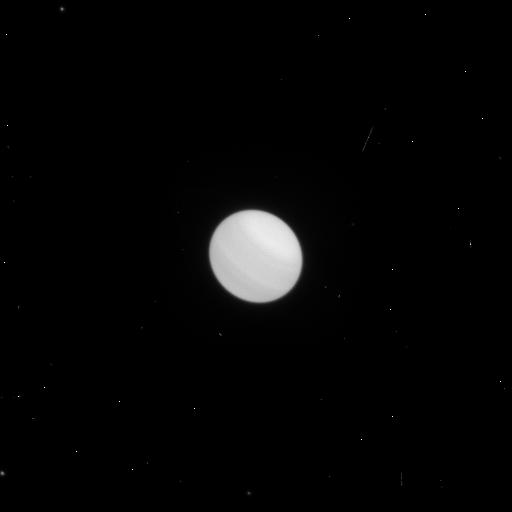
Target: URANUS-MAPS. Instrument: WFC3/UVIS. Filter: F658N. Exposure: 1 min. Observation ID: icpf06tkq

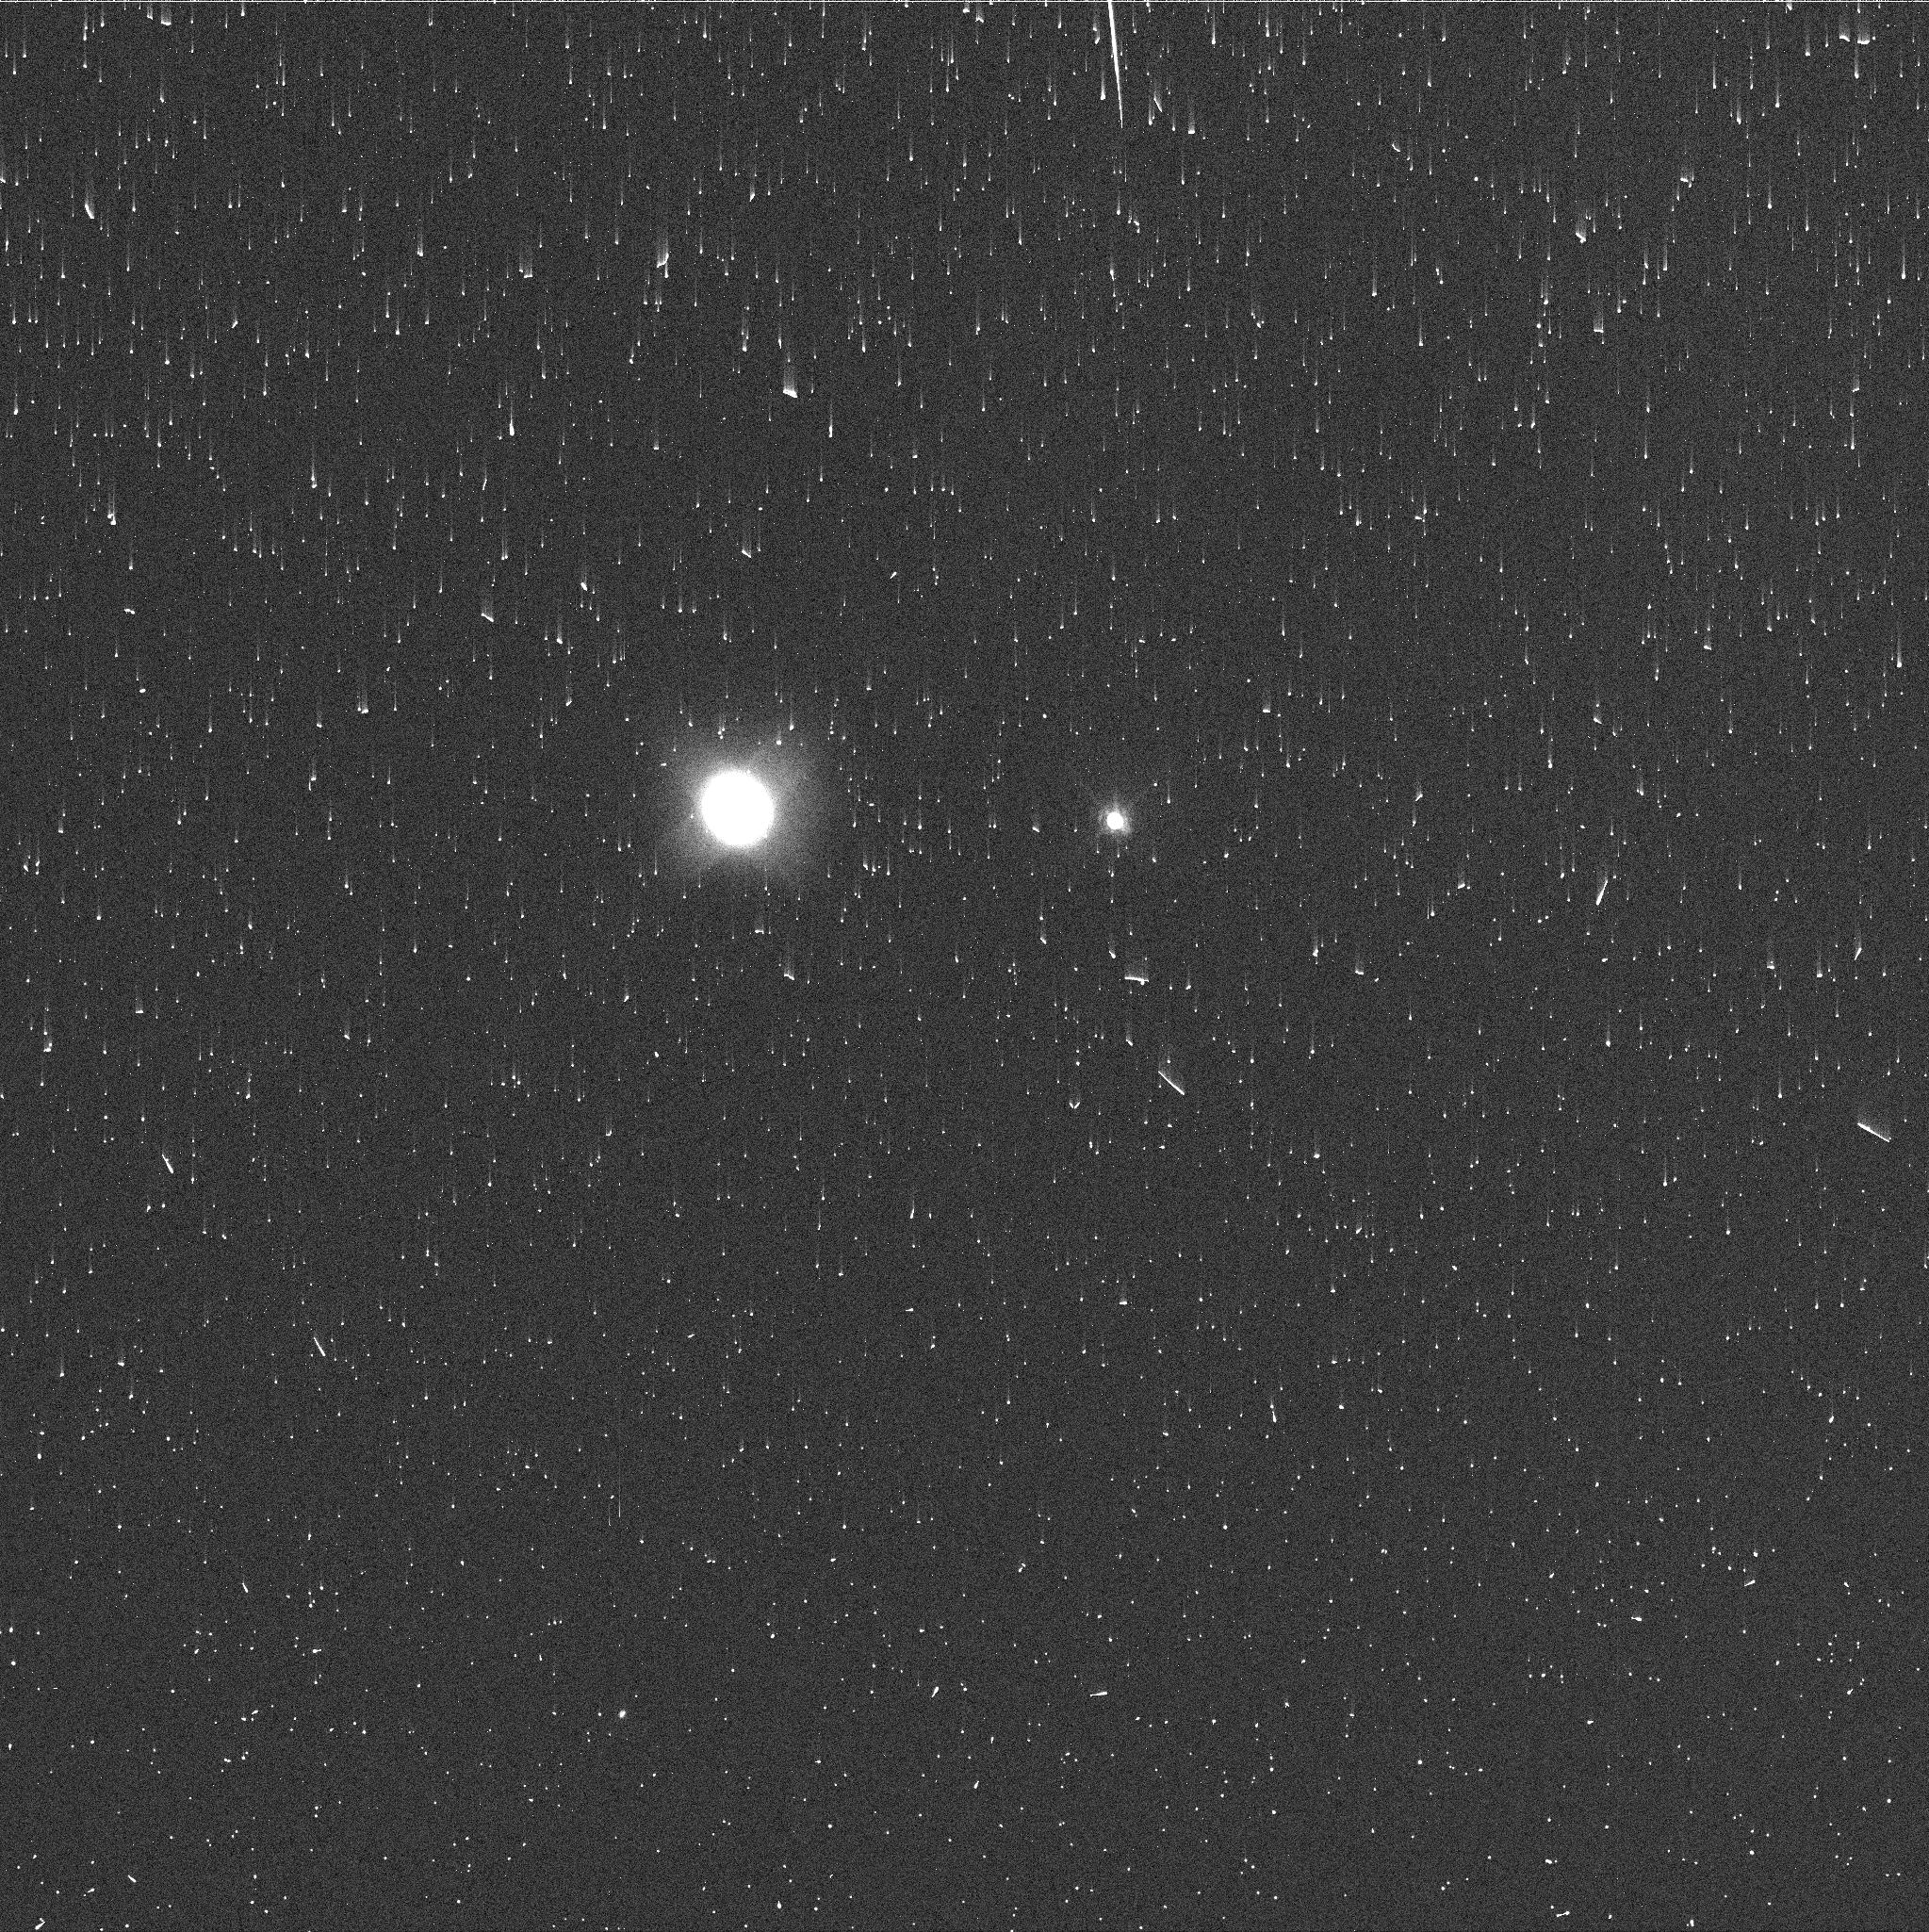
Target: NEPTUNE-MAPS. Instrument: WFC3/UVIS. Filter: FQ727N. Exposure: 2 min. Observation ID: icpf31ioq

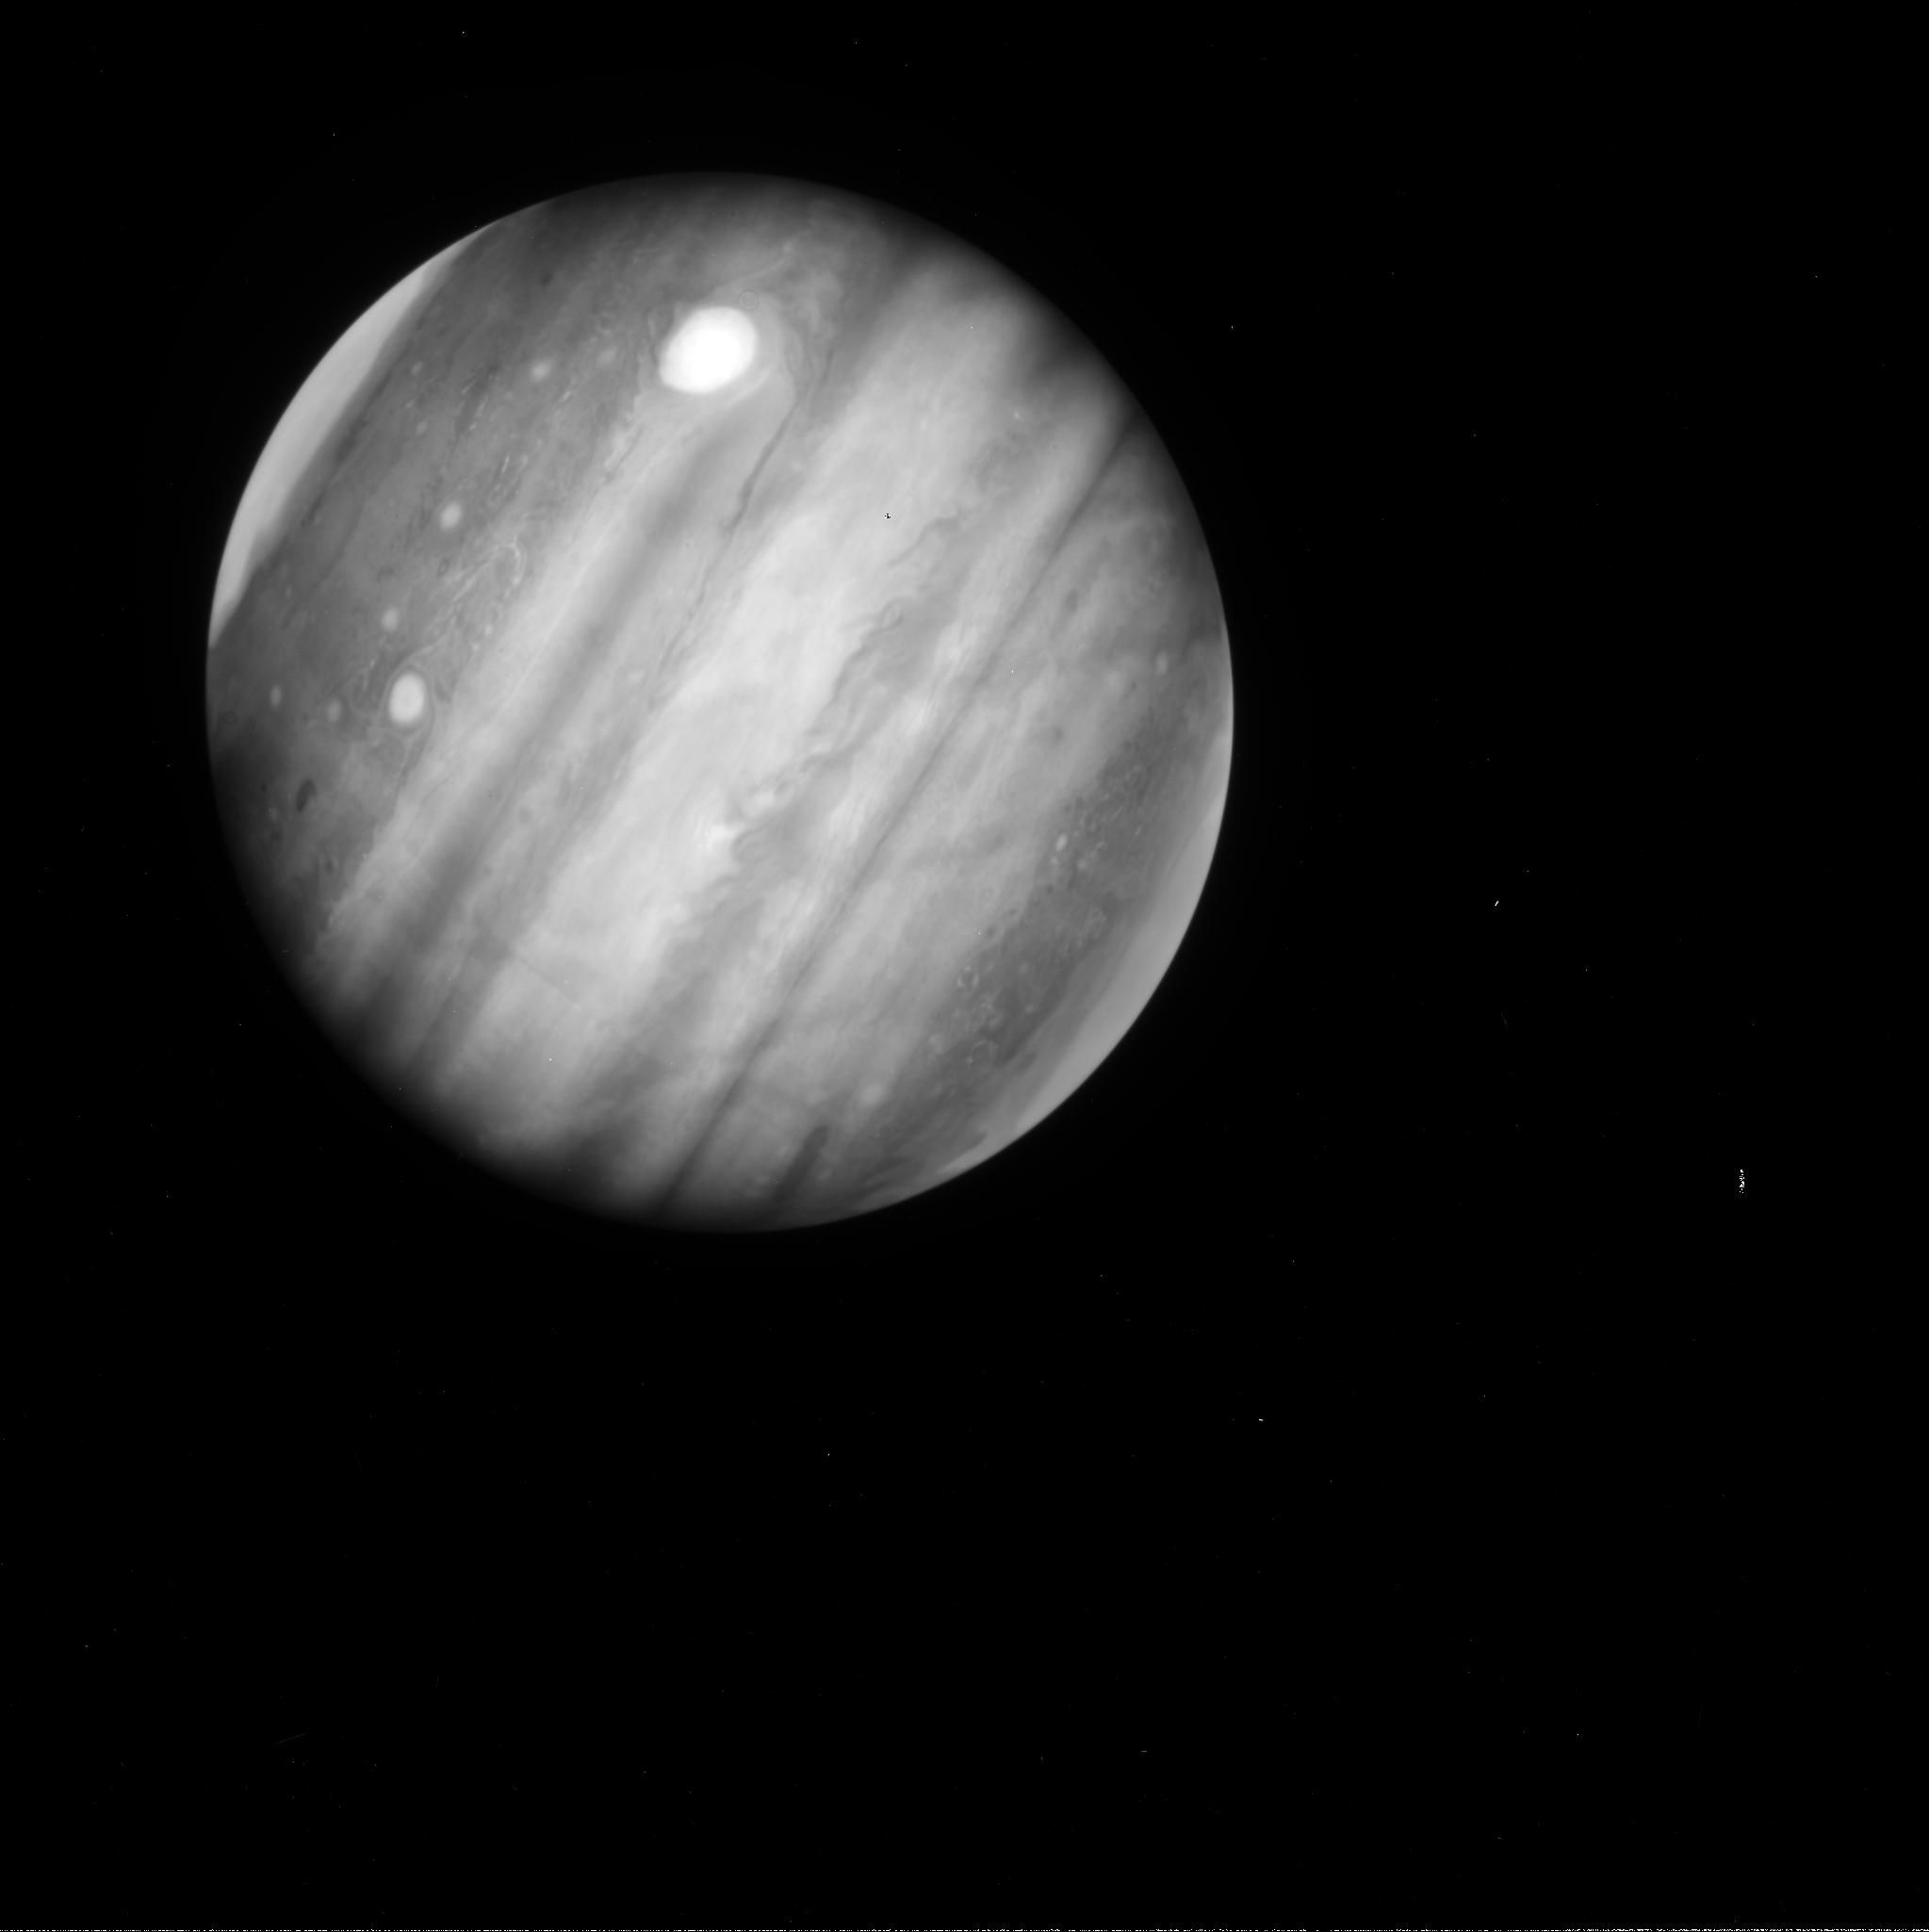
Target: JUPITER-MAPS. Instrument: WFC3/UVIS. Filter: FQ889N. Exposure: 1 min. Observation ID: icpf24hdq

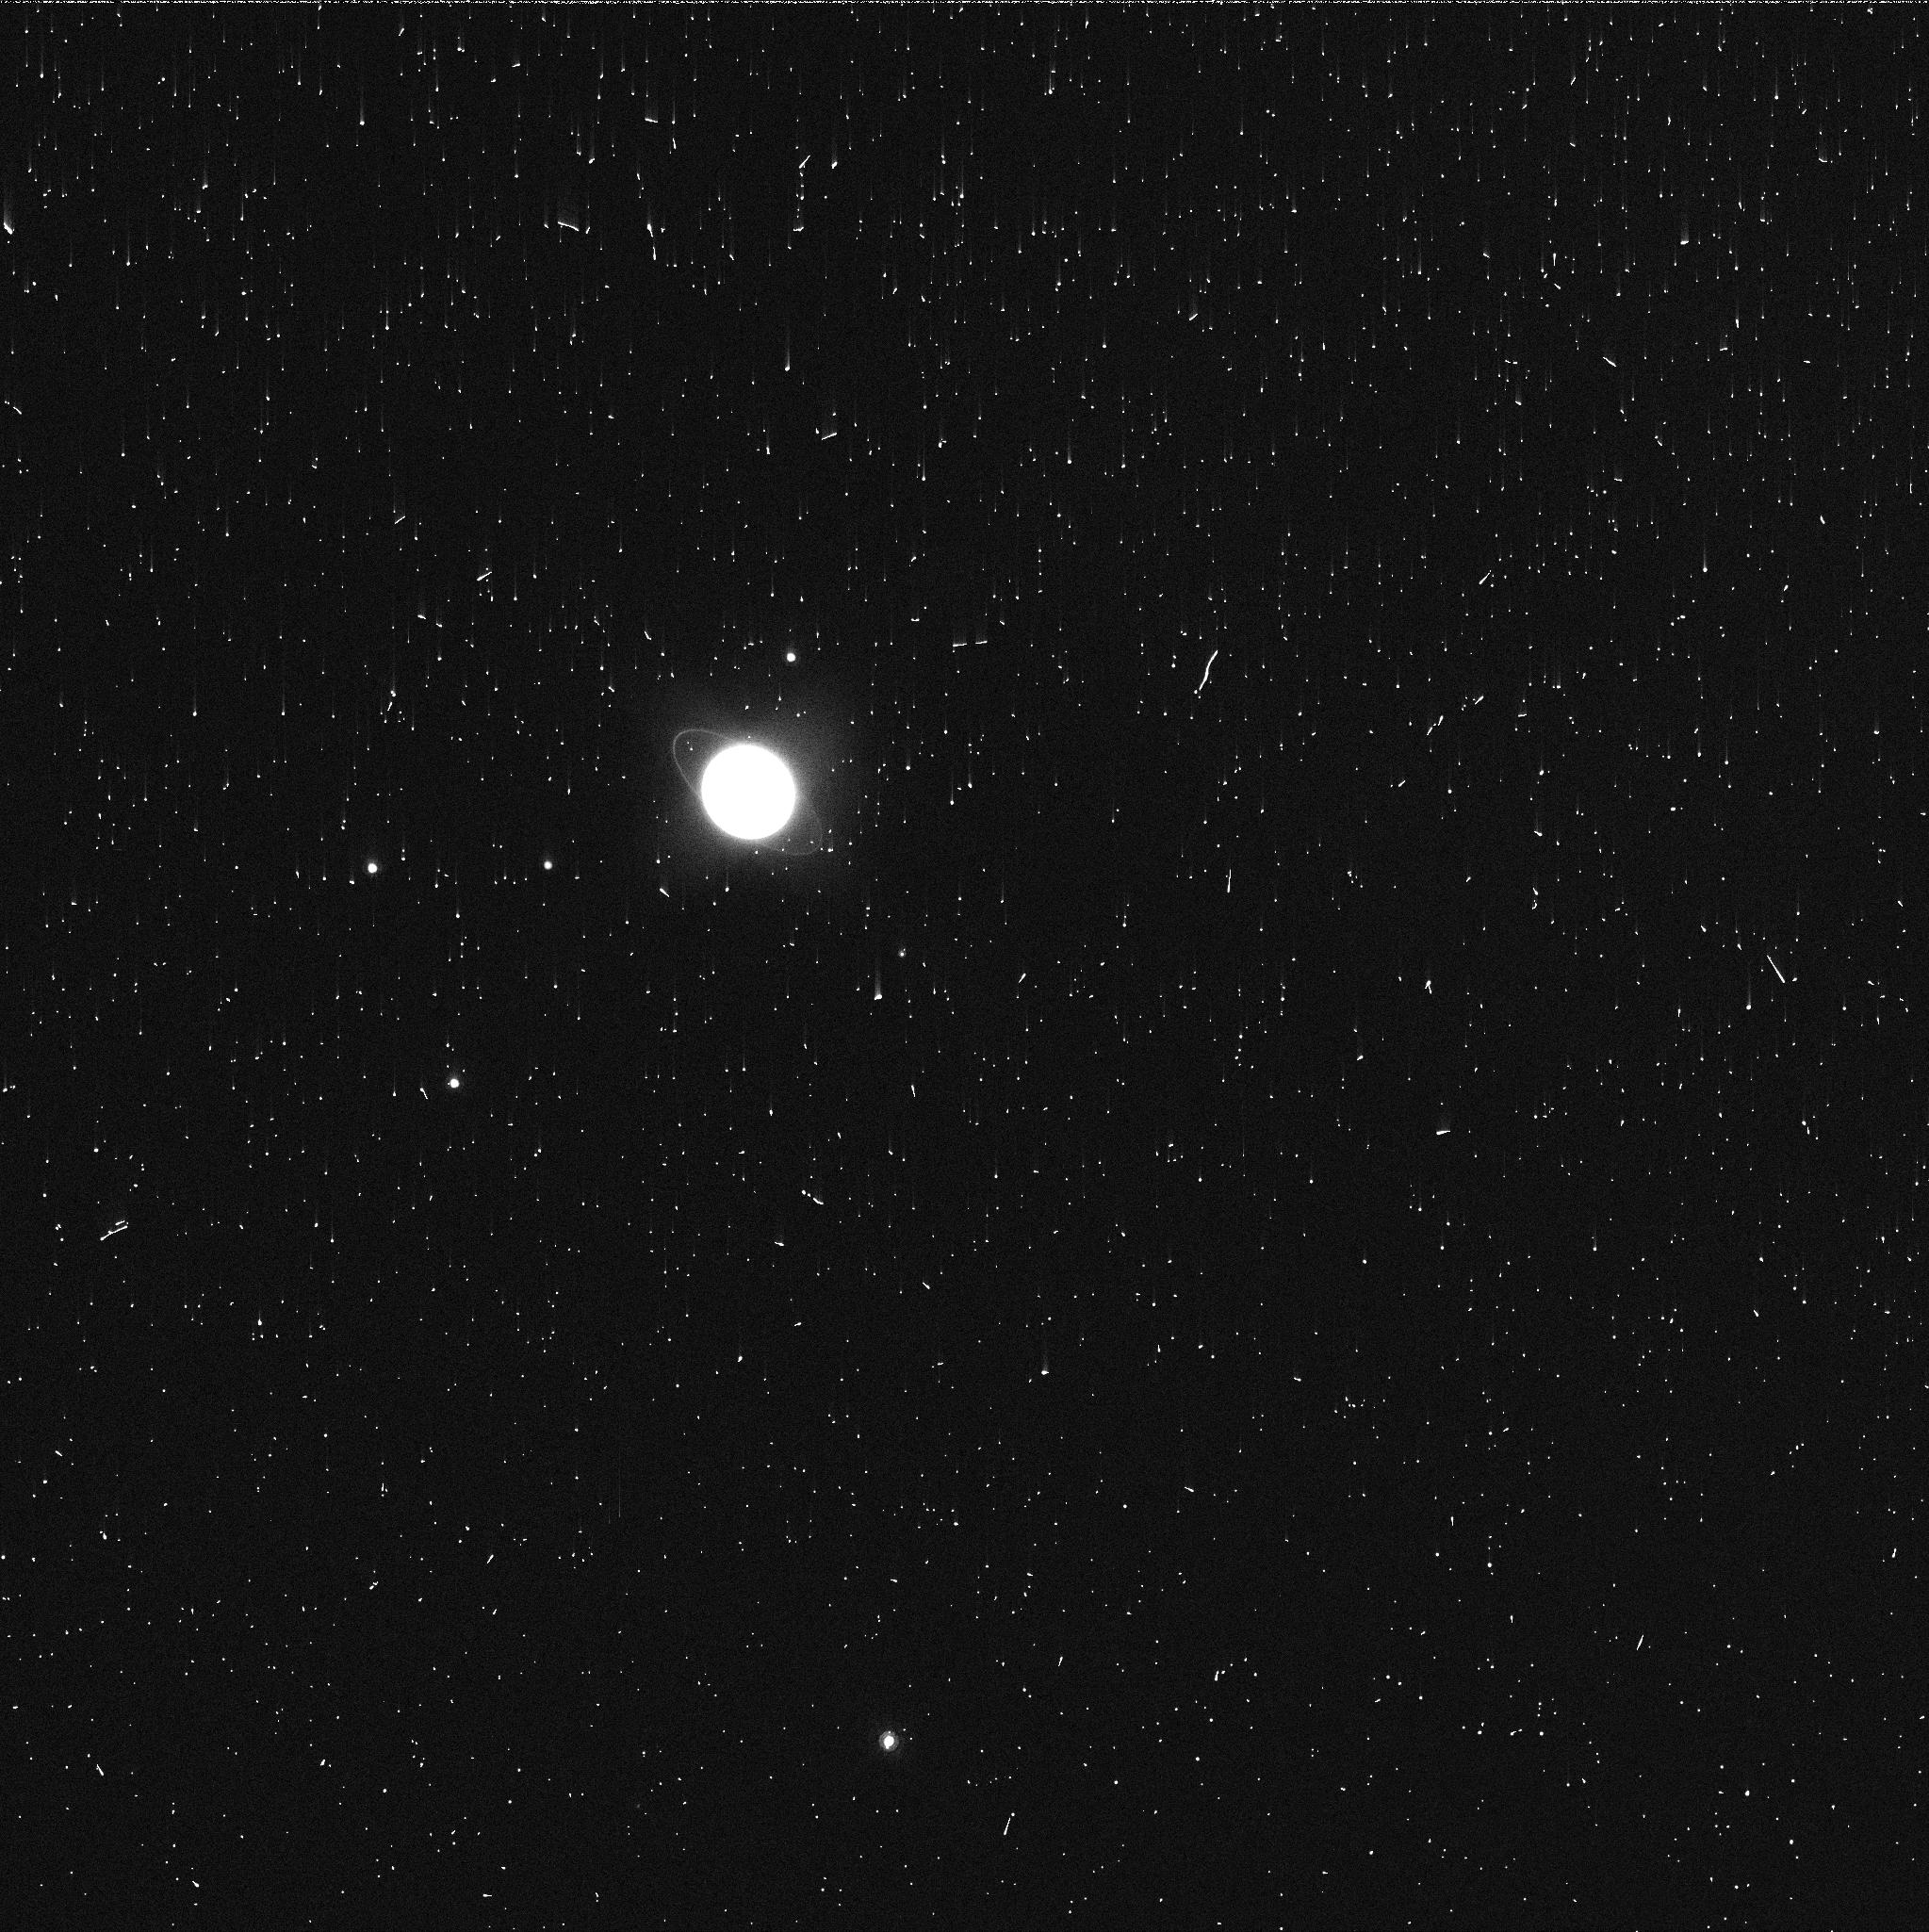
Target: URANUS-MAPS. Instrument: WFC3/UVIS. Filter: FQ924N. Exposure: 2 min. Observation ID: icpf08vdq

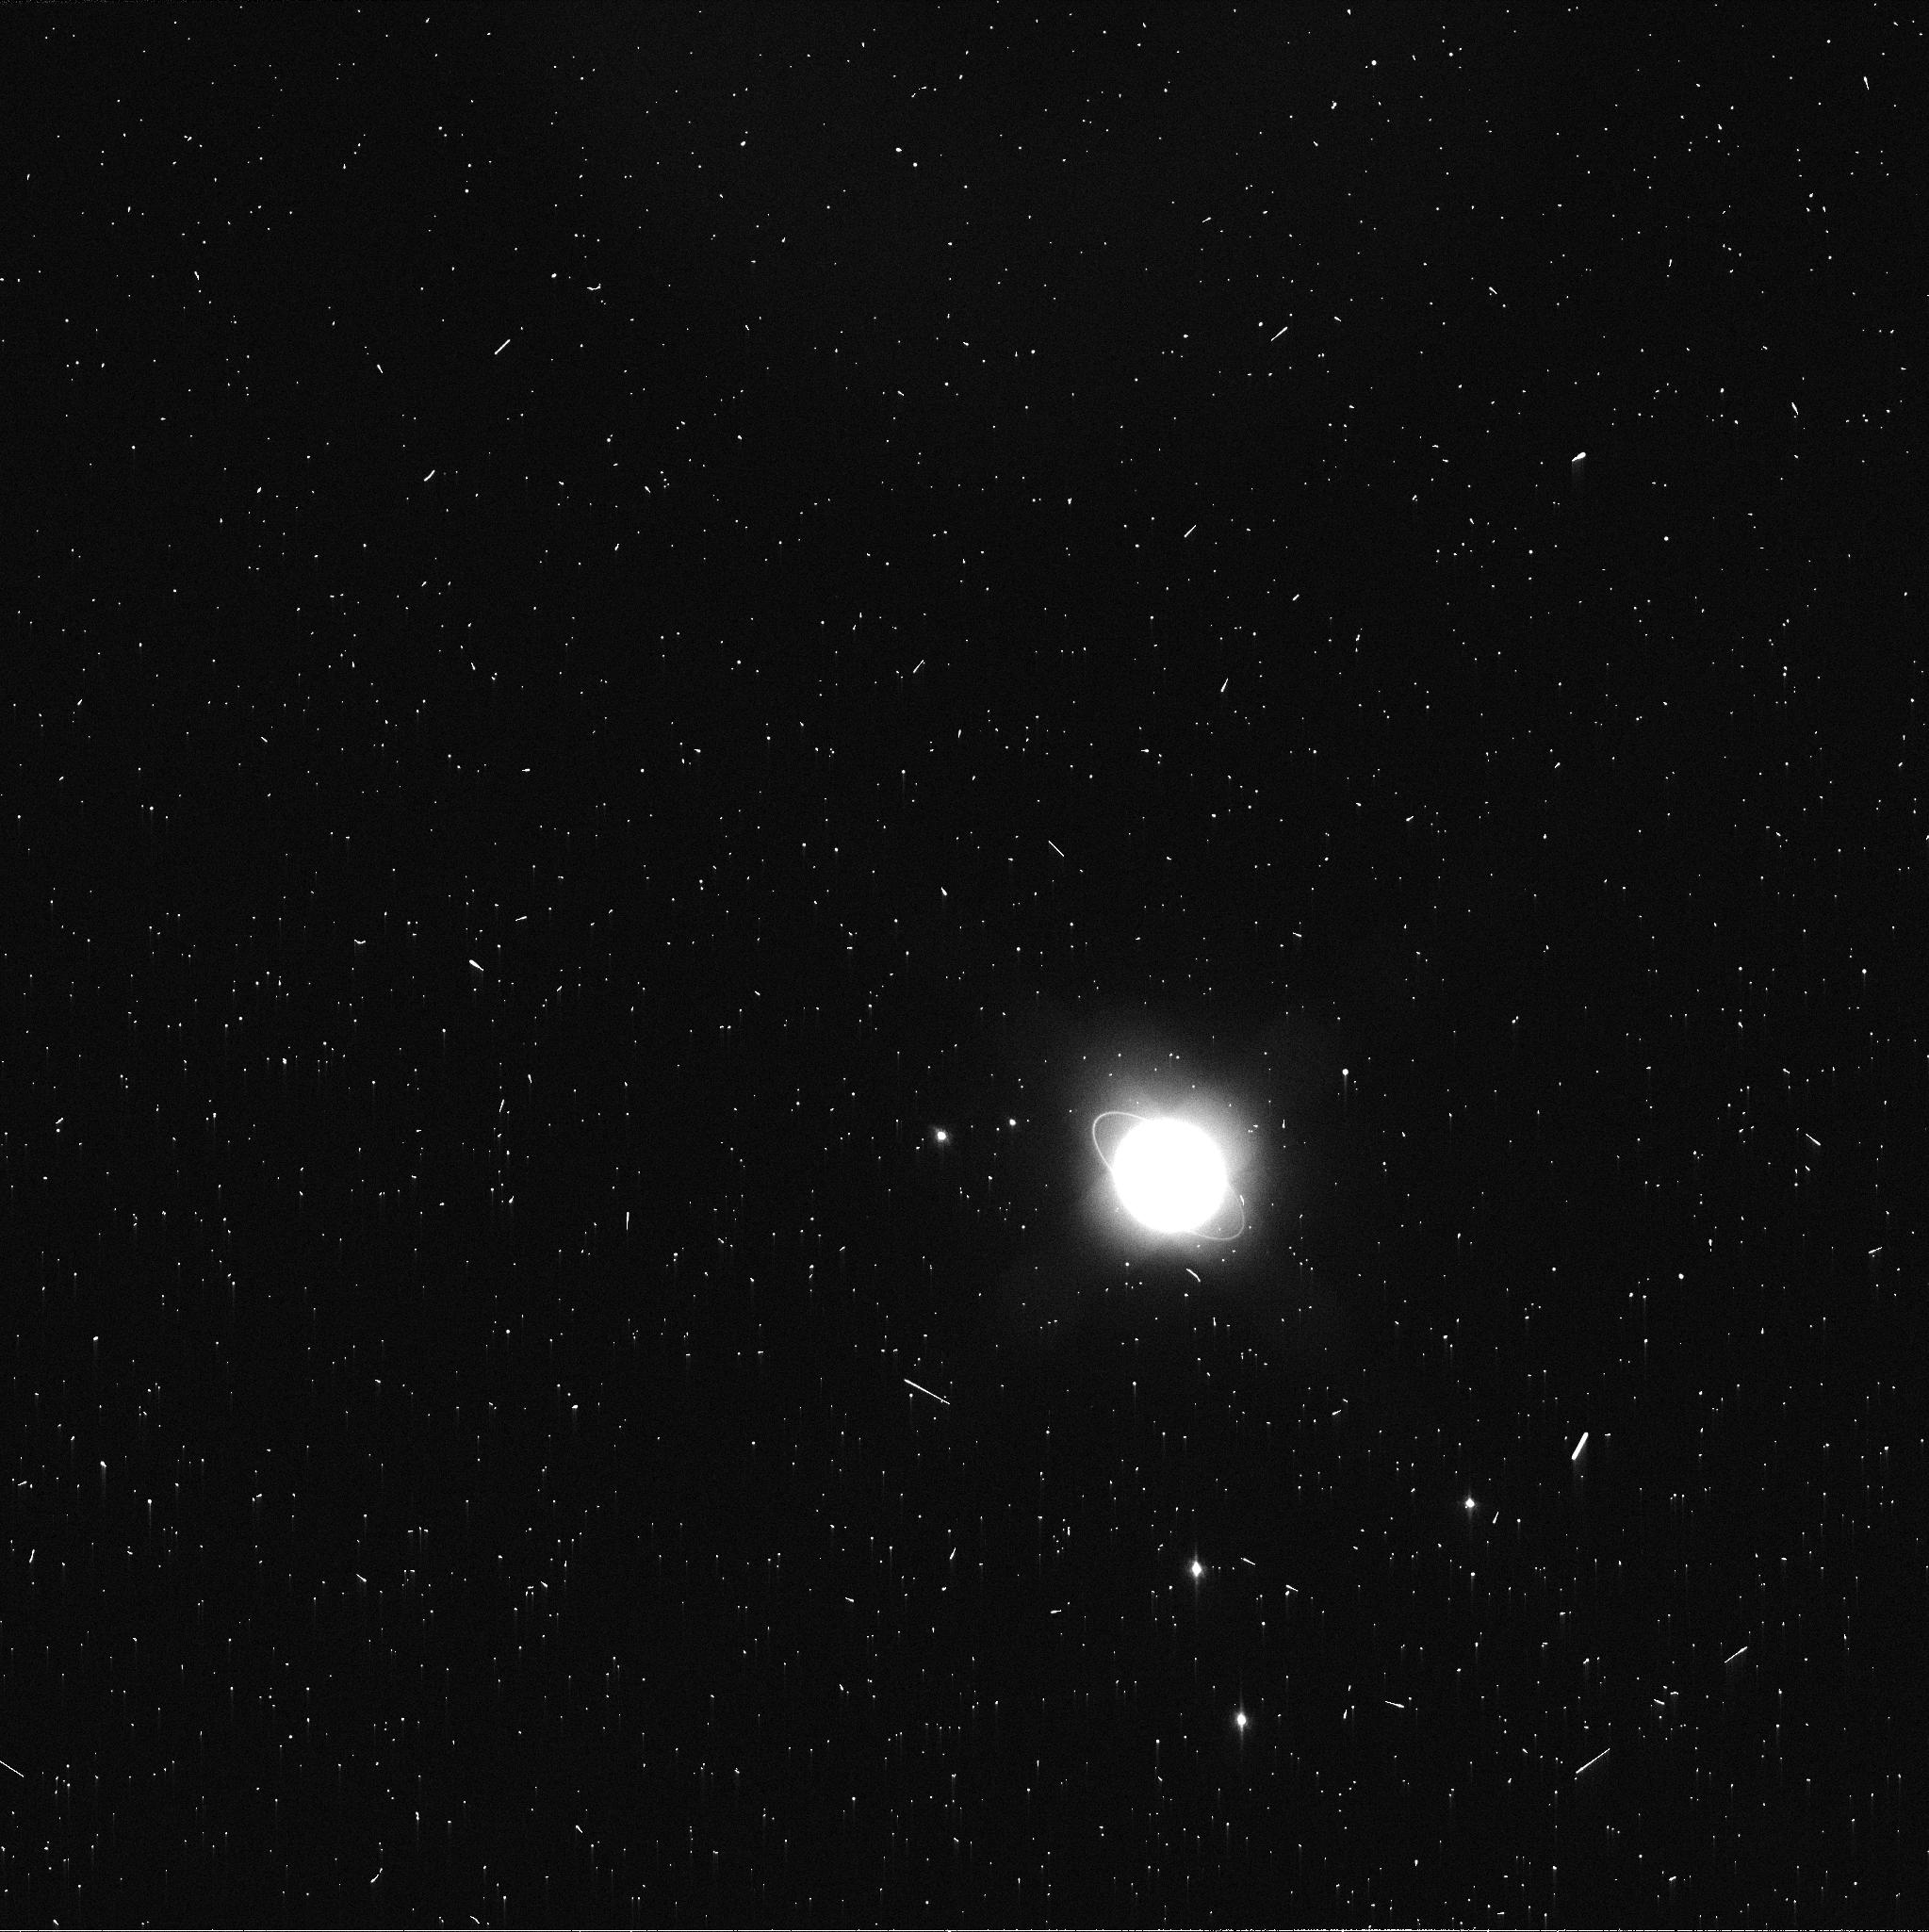
Target: URANUS-MAPS. Instrument: WFC3/UVIS. Filter: FQ619N. Exposure: 2 min. Observation ID: icpf13pwq

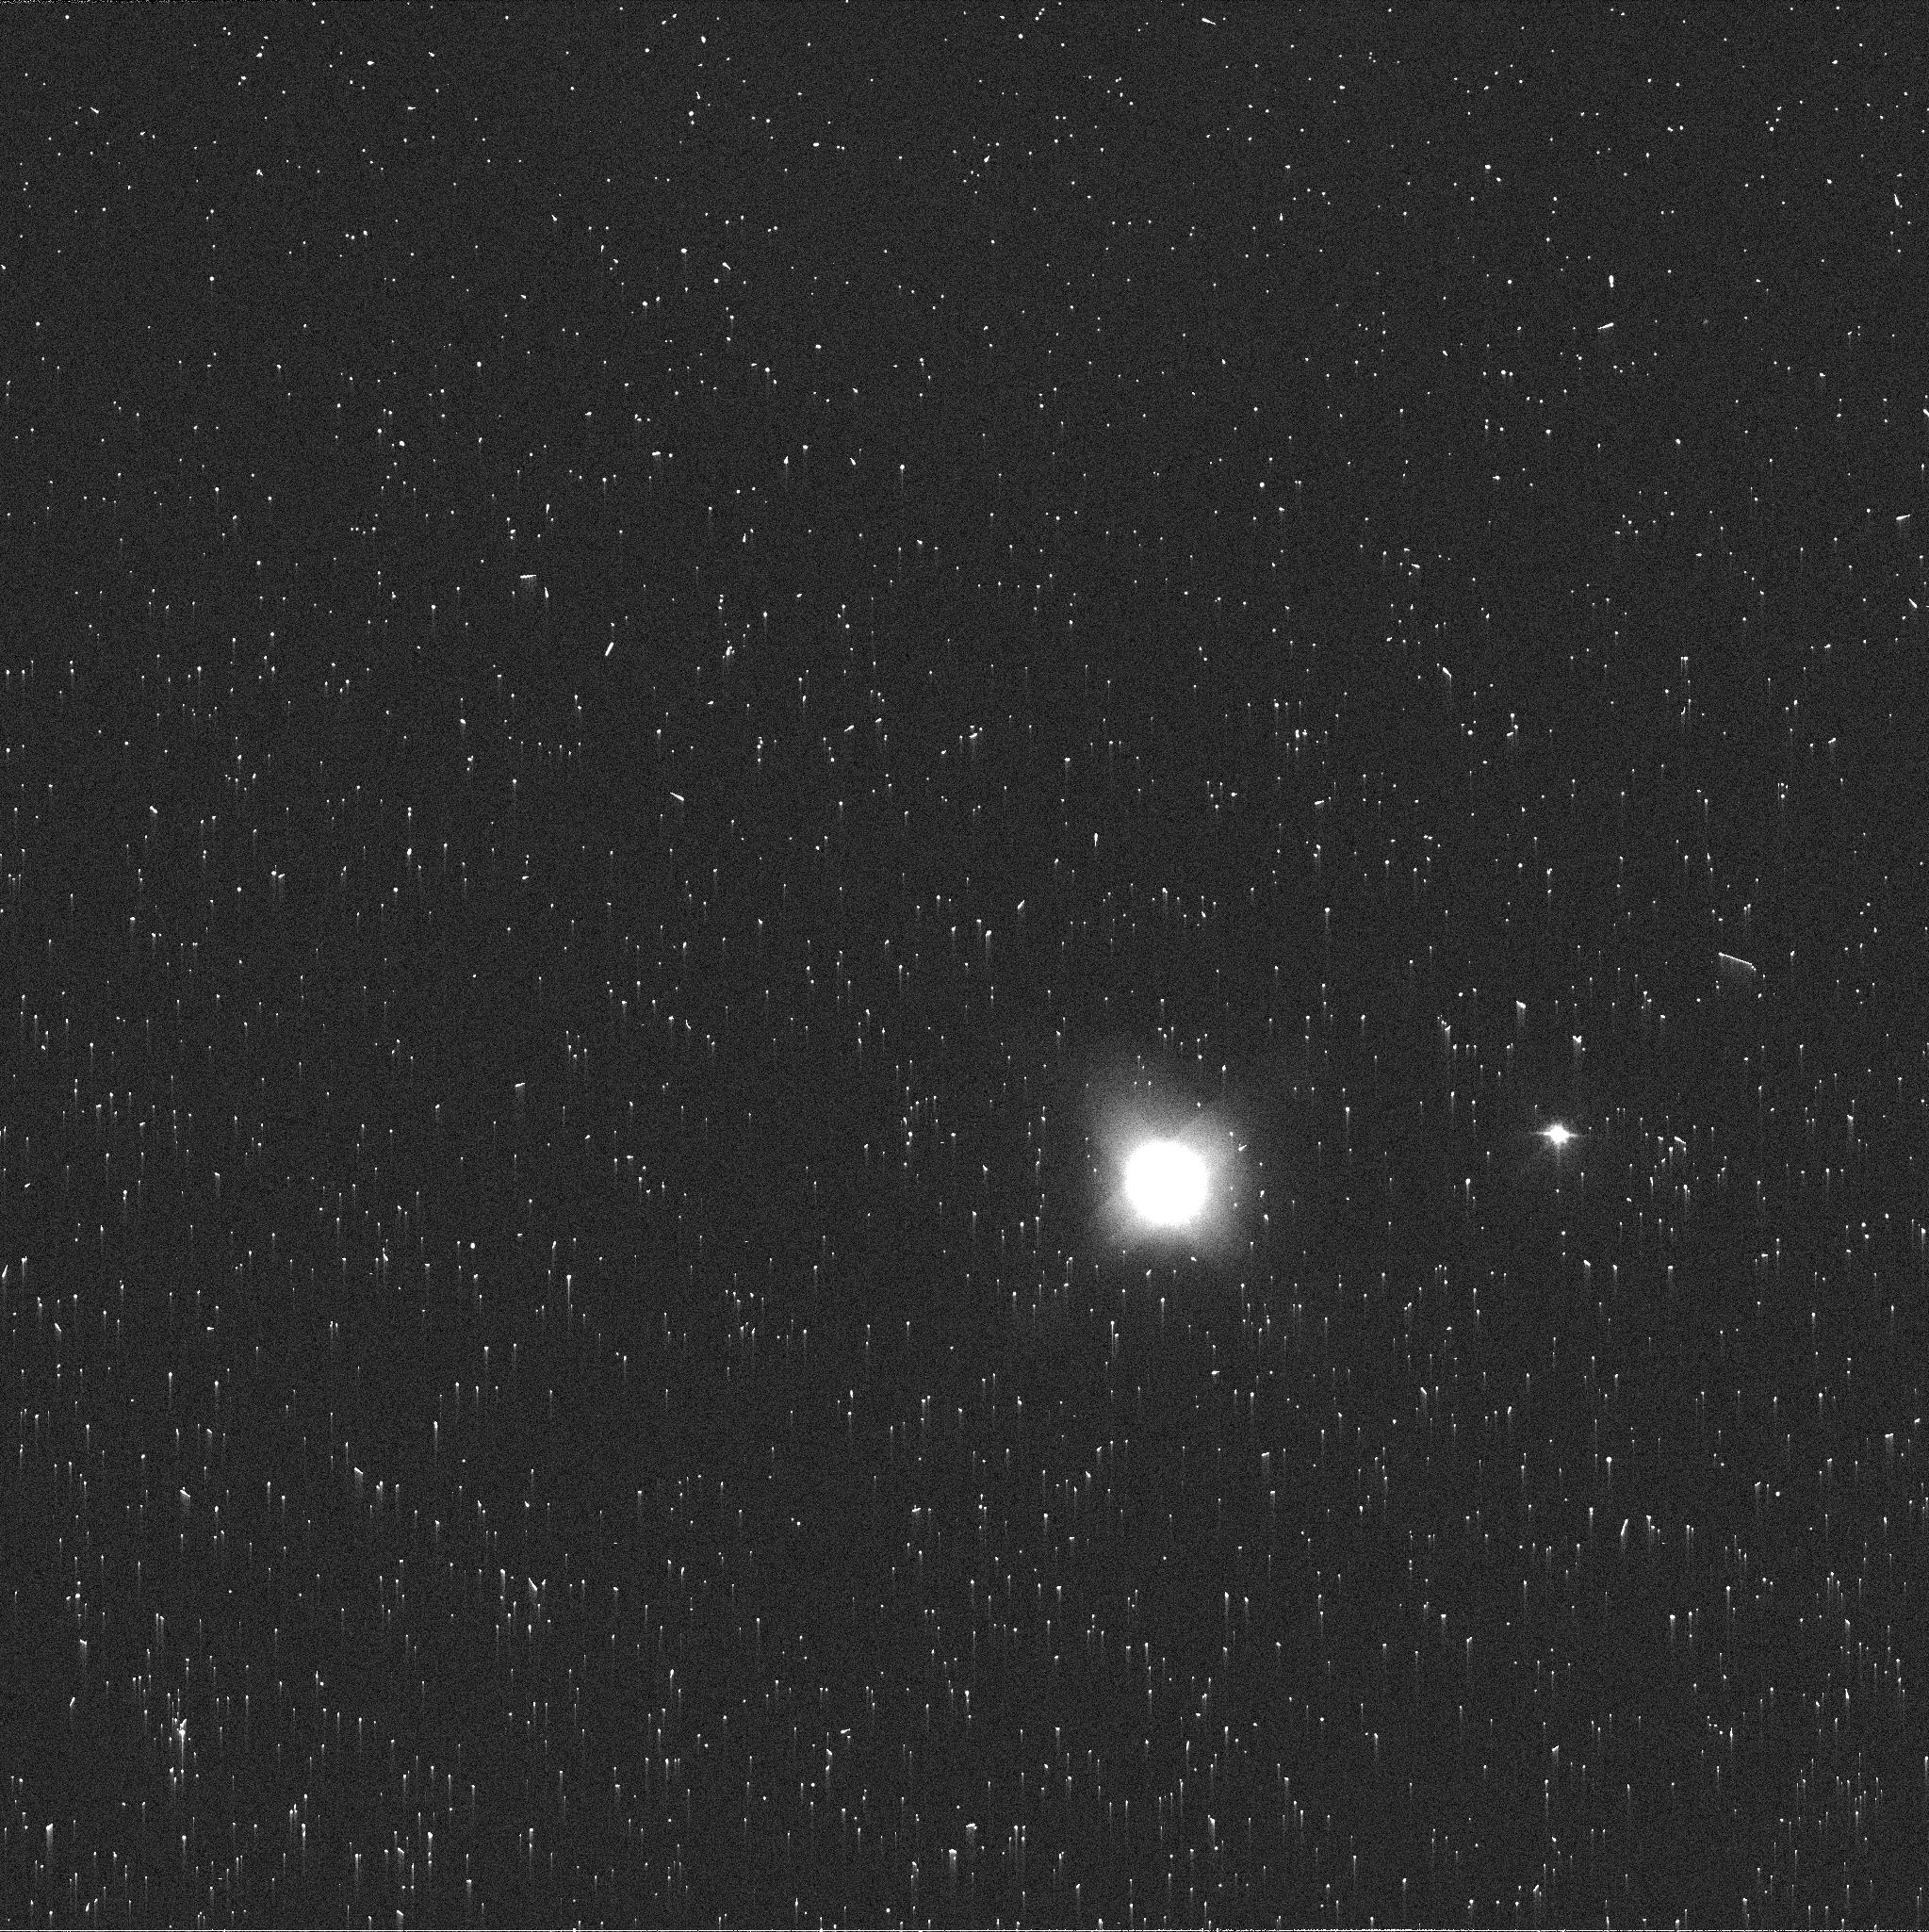
Target: NEPTUNE-MAPS. Instrument: WFC3/UVIS. Filter: FQ619N. Exposure: 2 min. Observation ID: icpf32k9q

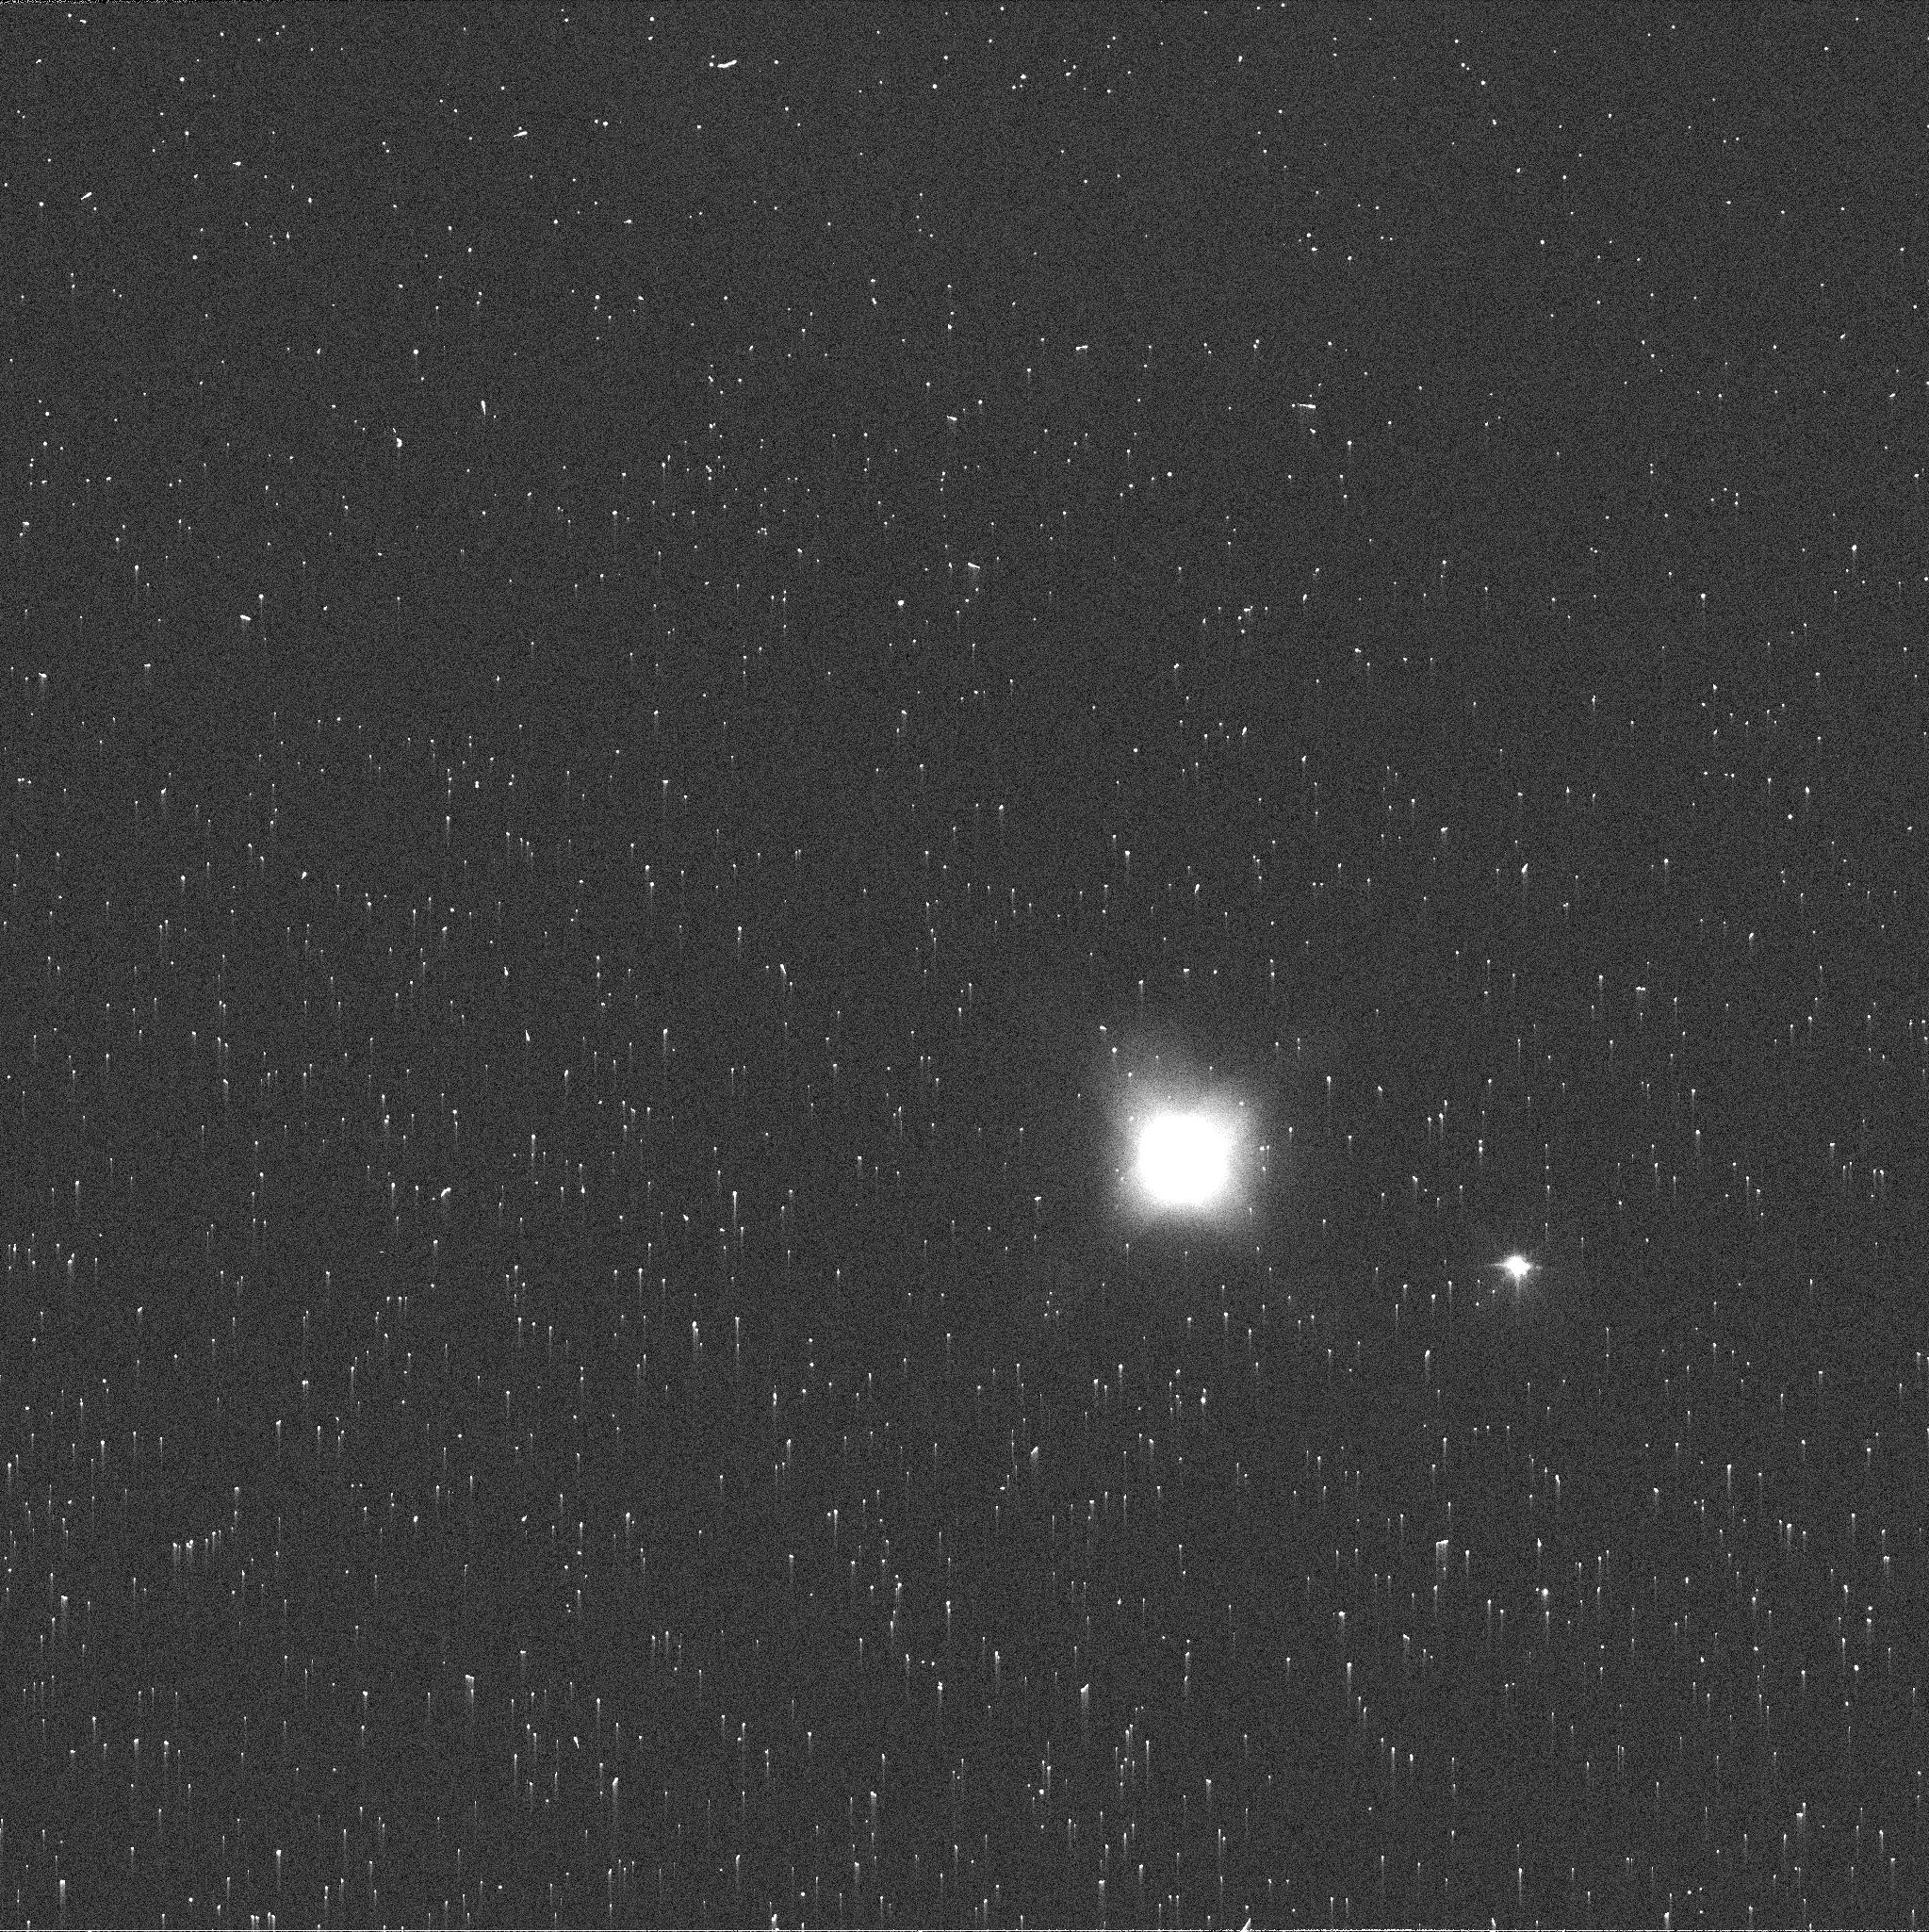
Target: NEPTUNE-MAPS. Instrument: WFC3/UVIS. Filter: FQ619N. Exposure: 2 min. Observation ID: icpf29g8q

Hubble 2020: Outer Planet Atmospheres Legacy (OPAL) Program (PI: Simon, Amy)

Long time base observations of the outer planets are critical in understanding the atmospheric dynamics and evolution of the gas giants. We propose yearly monitoring of each giant planet for the remainder of Hubble's lifetime to provide a lasting legacy of increasingly valuable data for time-domain studies. The Hubble Space Telescope is a unique asset to planetary science, allowing high spatial resolution data with absolute photometric knowledge. For the outer planets, gas/ice giant planets Jupiter, Saturn, Uranus and Neptune, many phenomena happen on timescales of years to decades, and the data we propose are beyond the scope of a typical GO program. Hubble is the only platform that can provide high spatial resolution global studies of cloud coloration, activity, and motion on a consistent time basis to help constrain the underlying mechanics. Note that Saturn is not requested until 2018, when orbit allocation would increase from 29 to 41; here we show the orbits for Cycle 22.